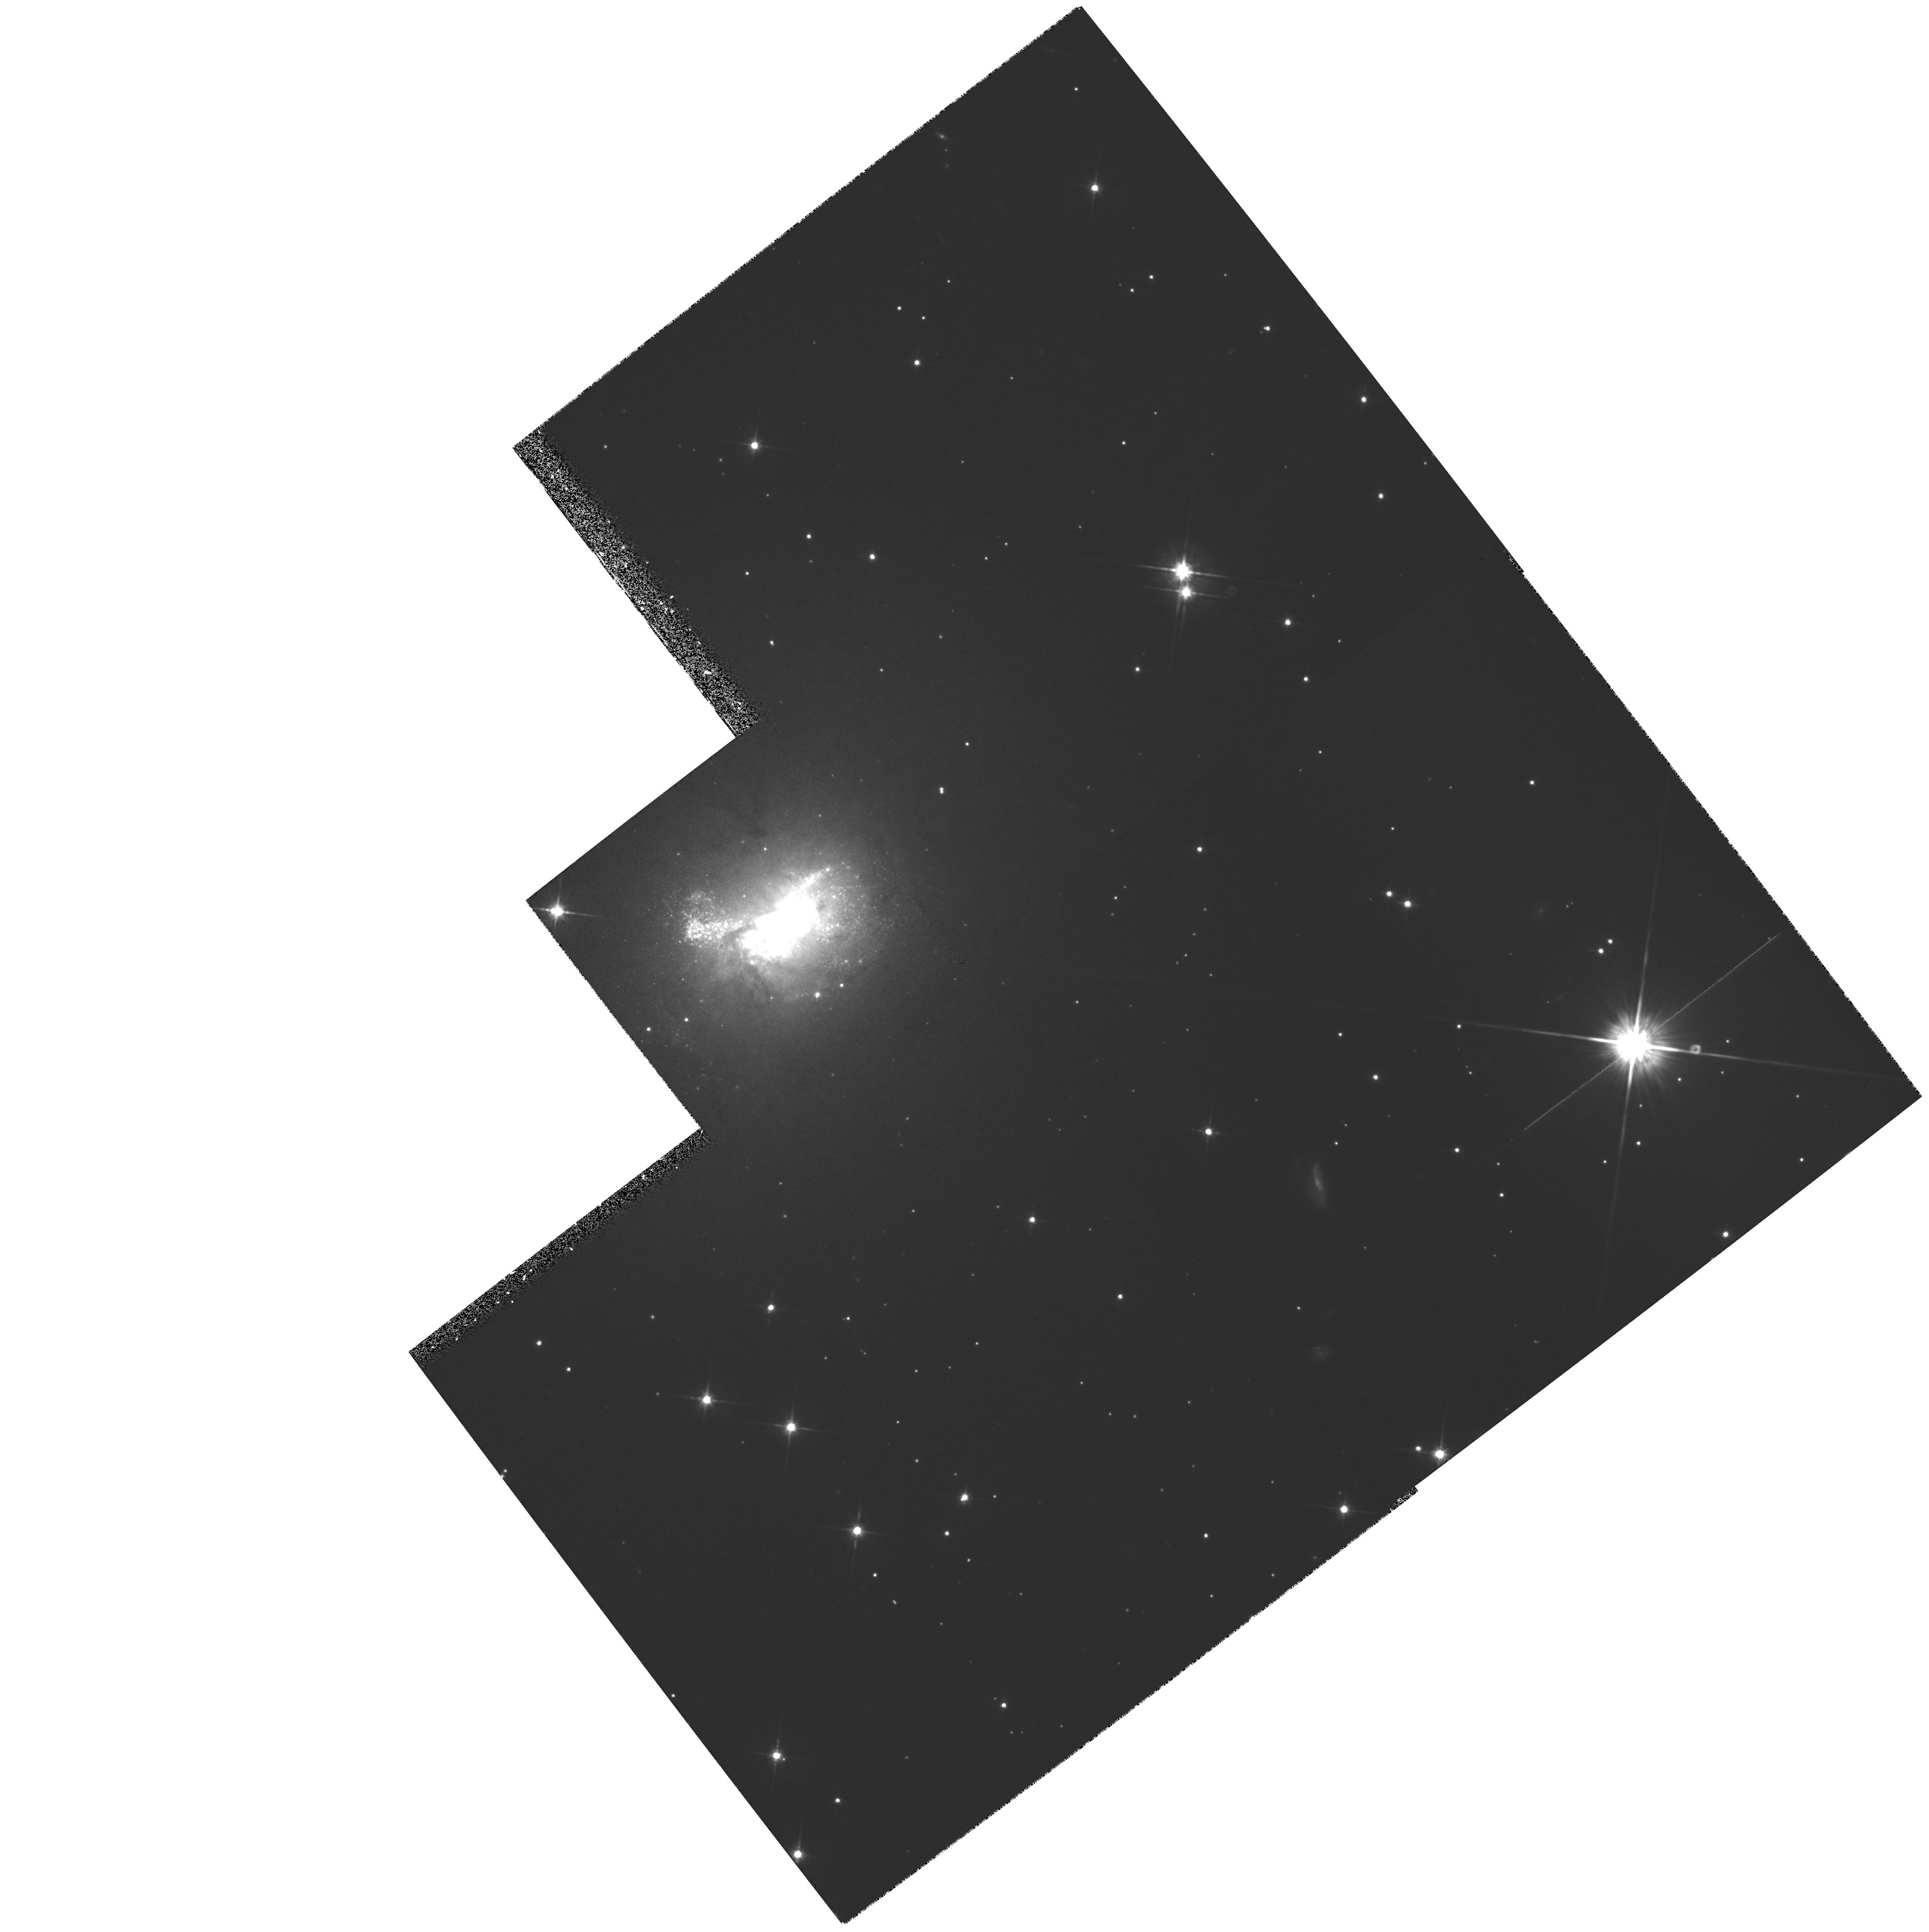
Target: HE2-10
Instrument: WFPC2/PC
Filter: F814W
Exposure: 28 min
Observation ID: hst_6580_02_wfpc2_pc_f814w_u3bh02

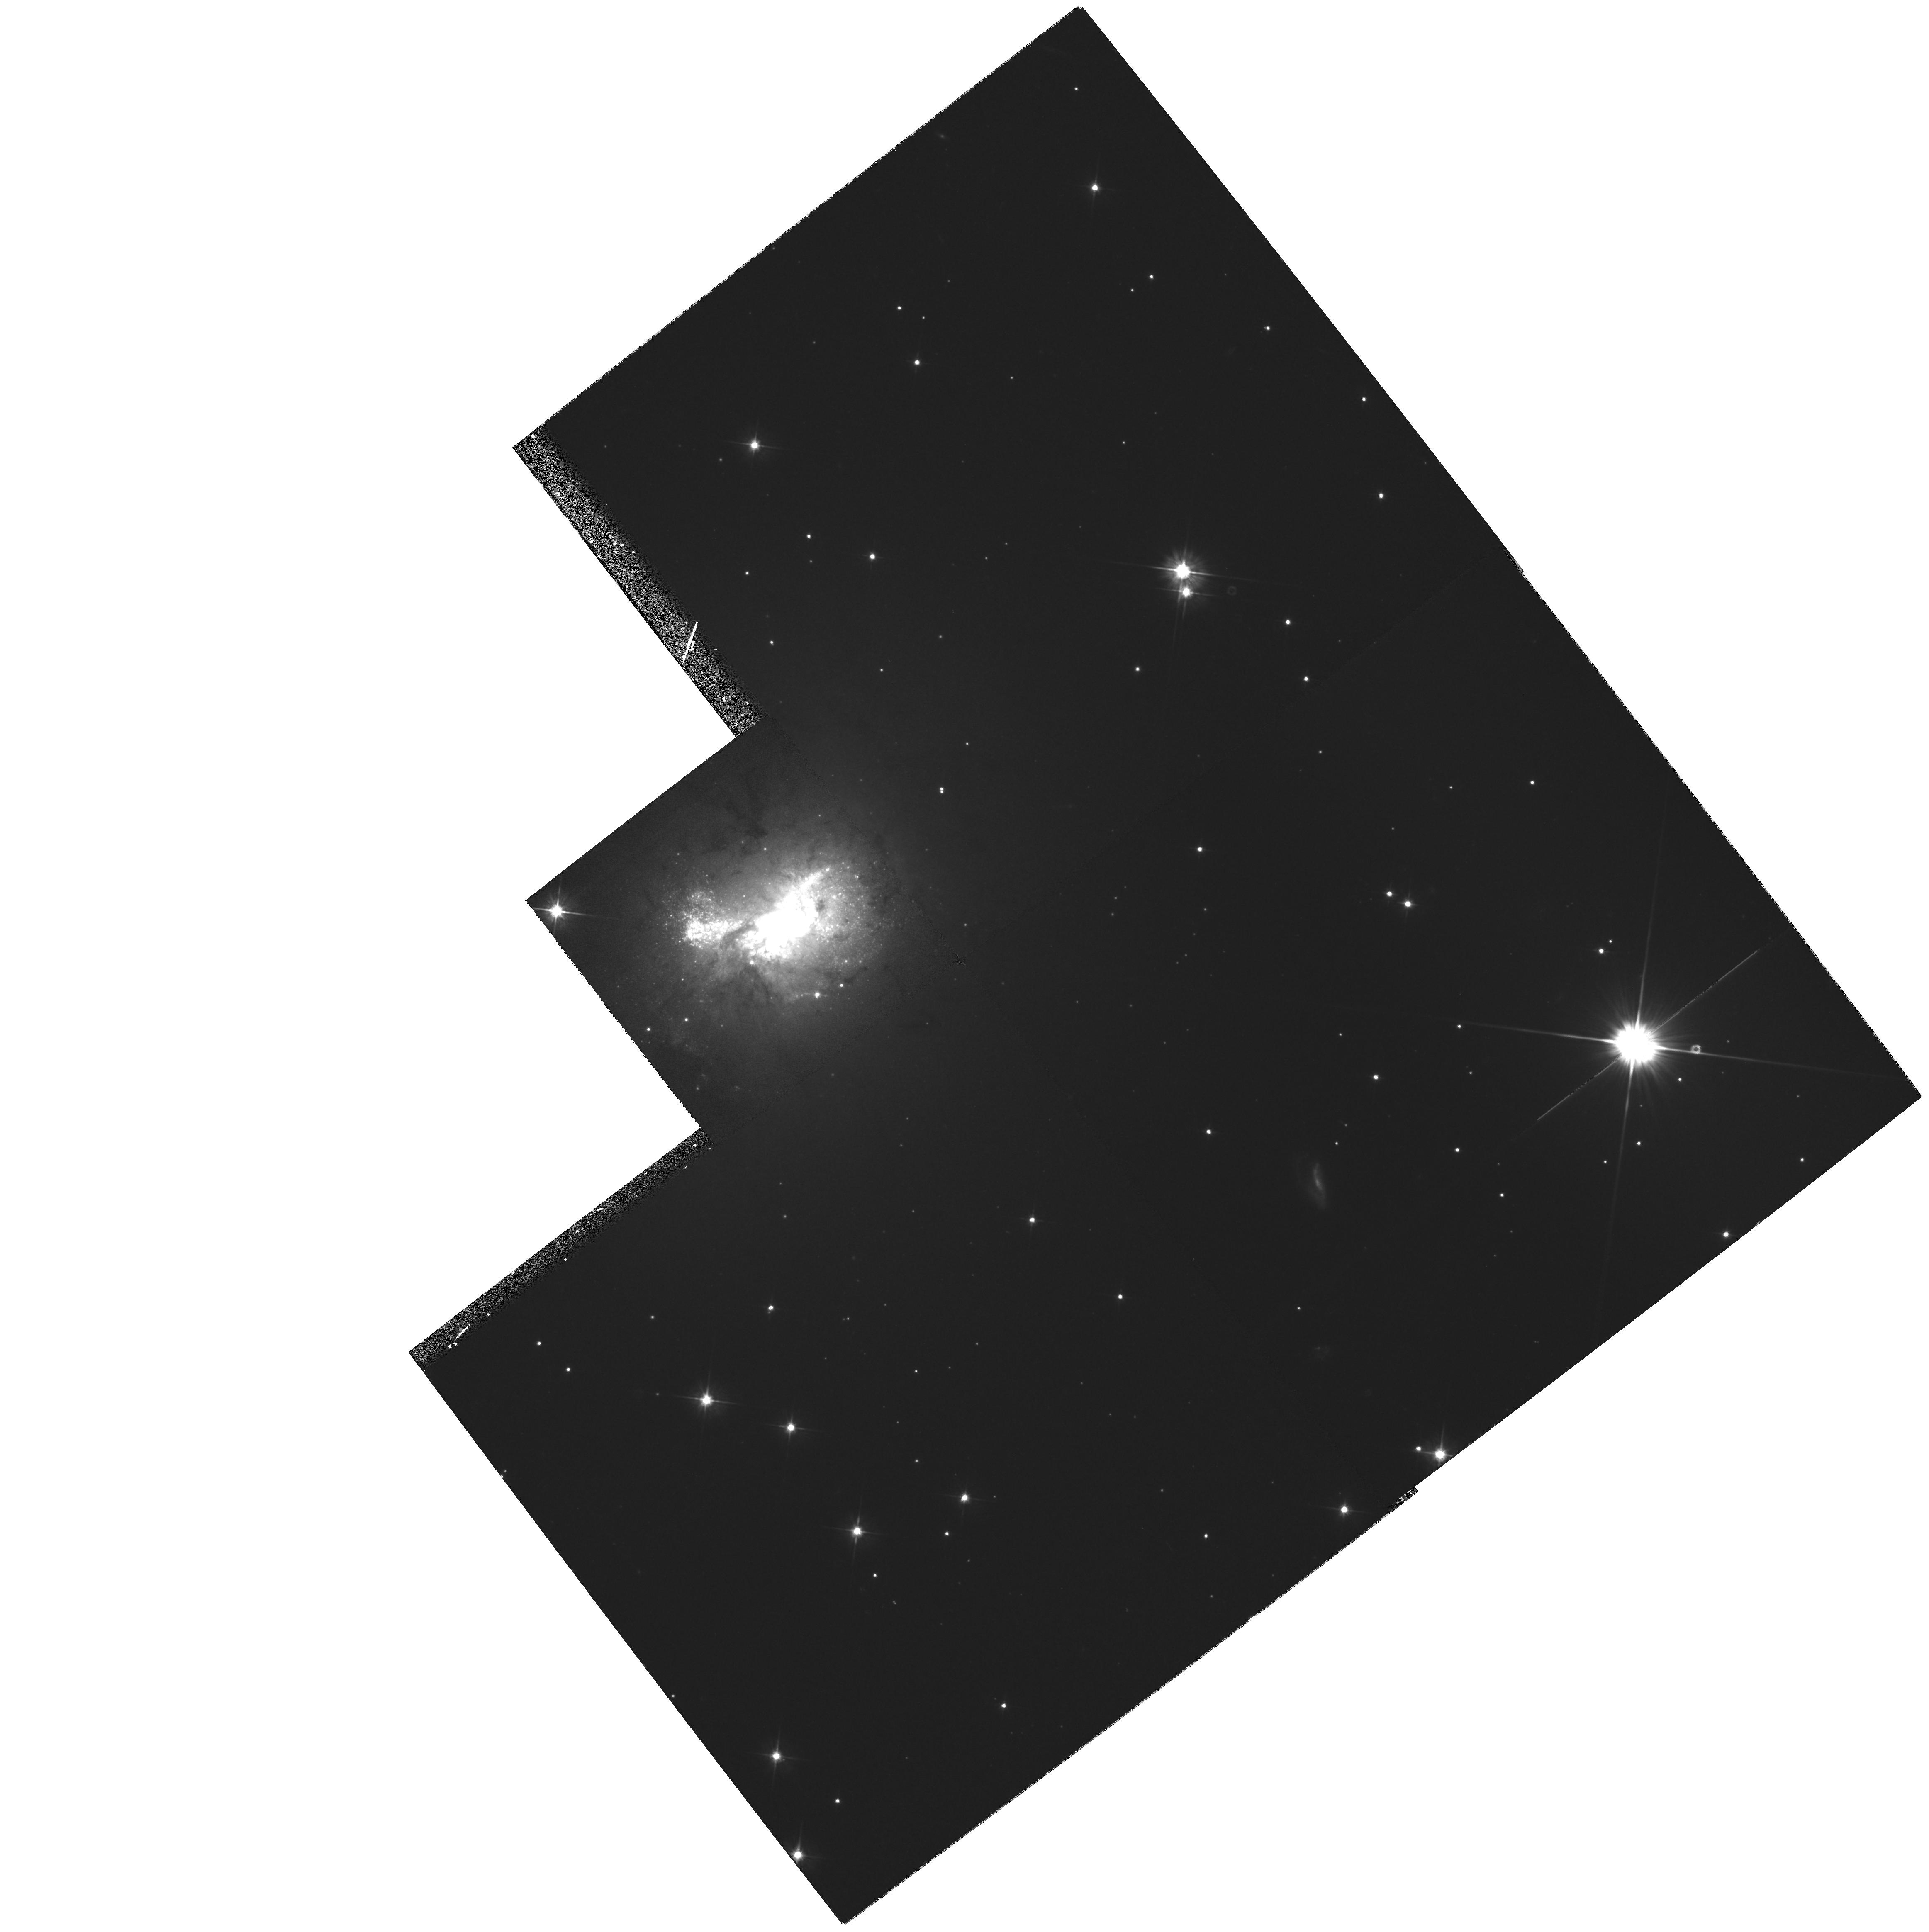
Target: HE2-10
Instrument: WFPC2/PC
Filter: F555W
Exposure: 28 min
Observation ID: hst_6580_02_wfpc2_pc_f555w_u3bh02

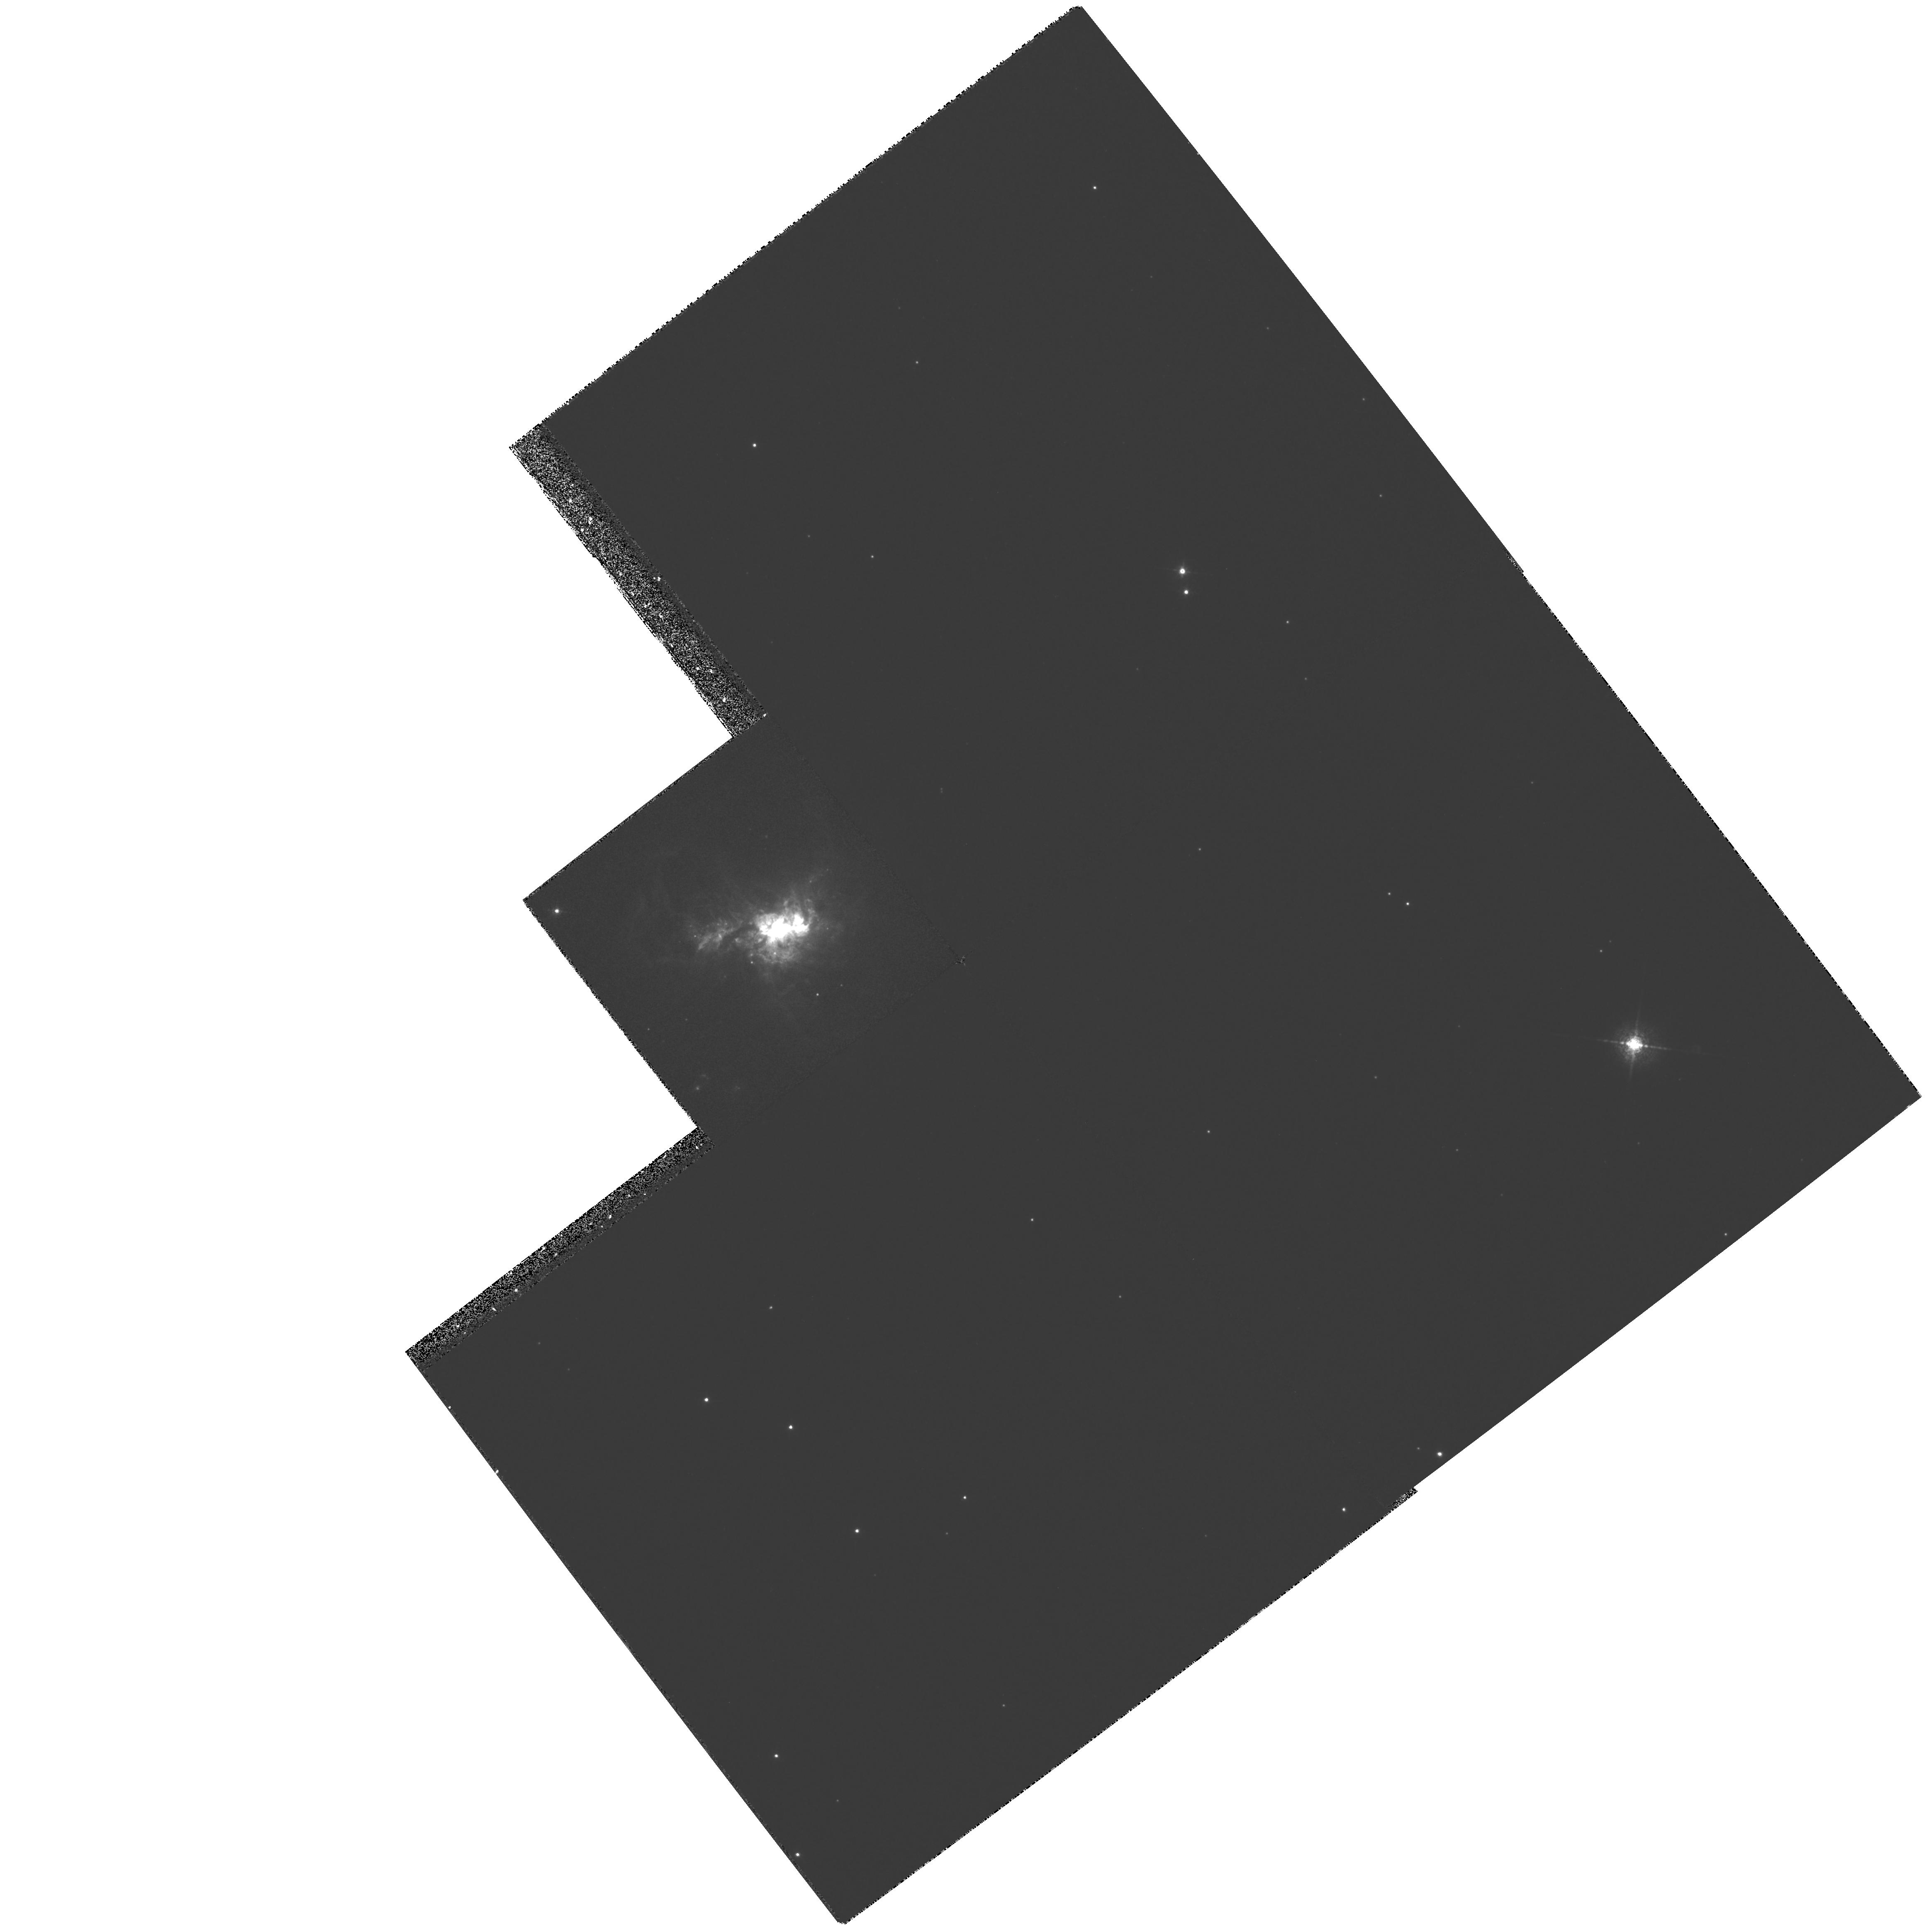
Target: HE2-10
Instrument: WFPC2/PC
Filter: F658N
Exposure: 28 min
Observation ID: hst_6580_02_wfpc2_pc_f658n_u3bh02

HOT STARS AND YOUNG SUPER STAR CLUSTERS IN THE WOLF-RAYET STARBURST GALAXY HE 2- 10 (PI: Conti, Peter S.)

Wolf-Rayet (W-R) galaxies are a subset of starburst galaxies observed shortly after the onset of the star formation event, when a large number of the most massive stars have evolved to the W-R stage. HST UV images of 17 of these galaxies, obtained as part of Cycle 2, revealed that the O, B, and W-R stars in the starbursts are clustered within intense, compact, starburst knots, now generally referred to as ``super star clusters''. We propose a detailed investigation, employing both optical images and UV spectra, of the recently discovered starburst knots in the prototype W -R galaxy He 2-10. WFPC optical images of this blue compact dwarf galaxy will yield magnitudes and colors, which can then be used to better constrain the burst ages, masses, and stellar populations, for the individual starburst knots. GHRS UV spectra of the starburst regions will be analyzed with a sophisticated spectral synthesis code to determine the parameters of the massive star population directly from the observed spectral signatures. The proposed observations will allow us to investigate the processes occurring during the earliest stages of the starburst phenomenon.